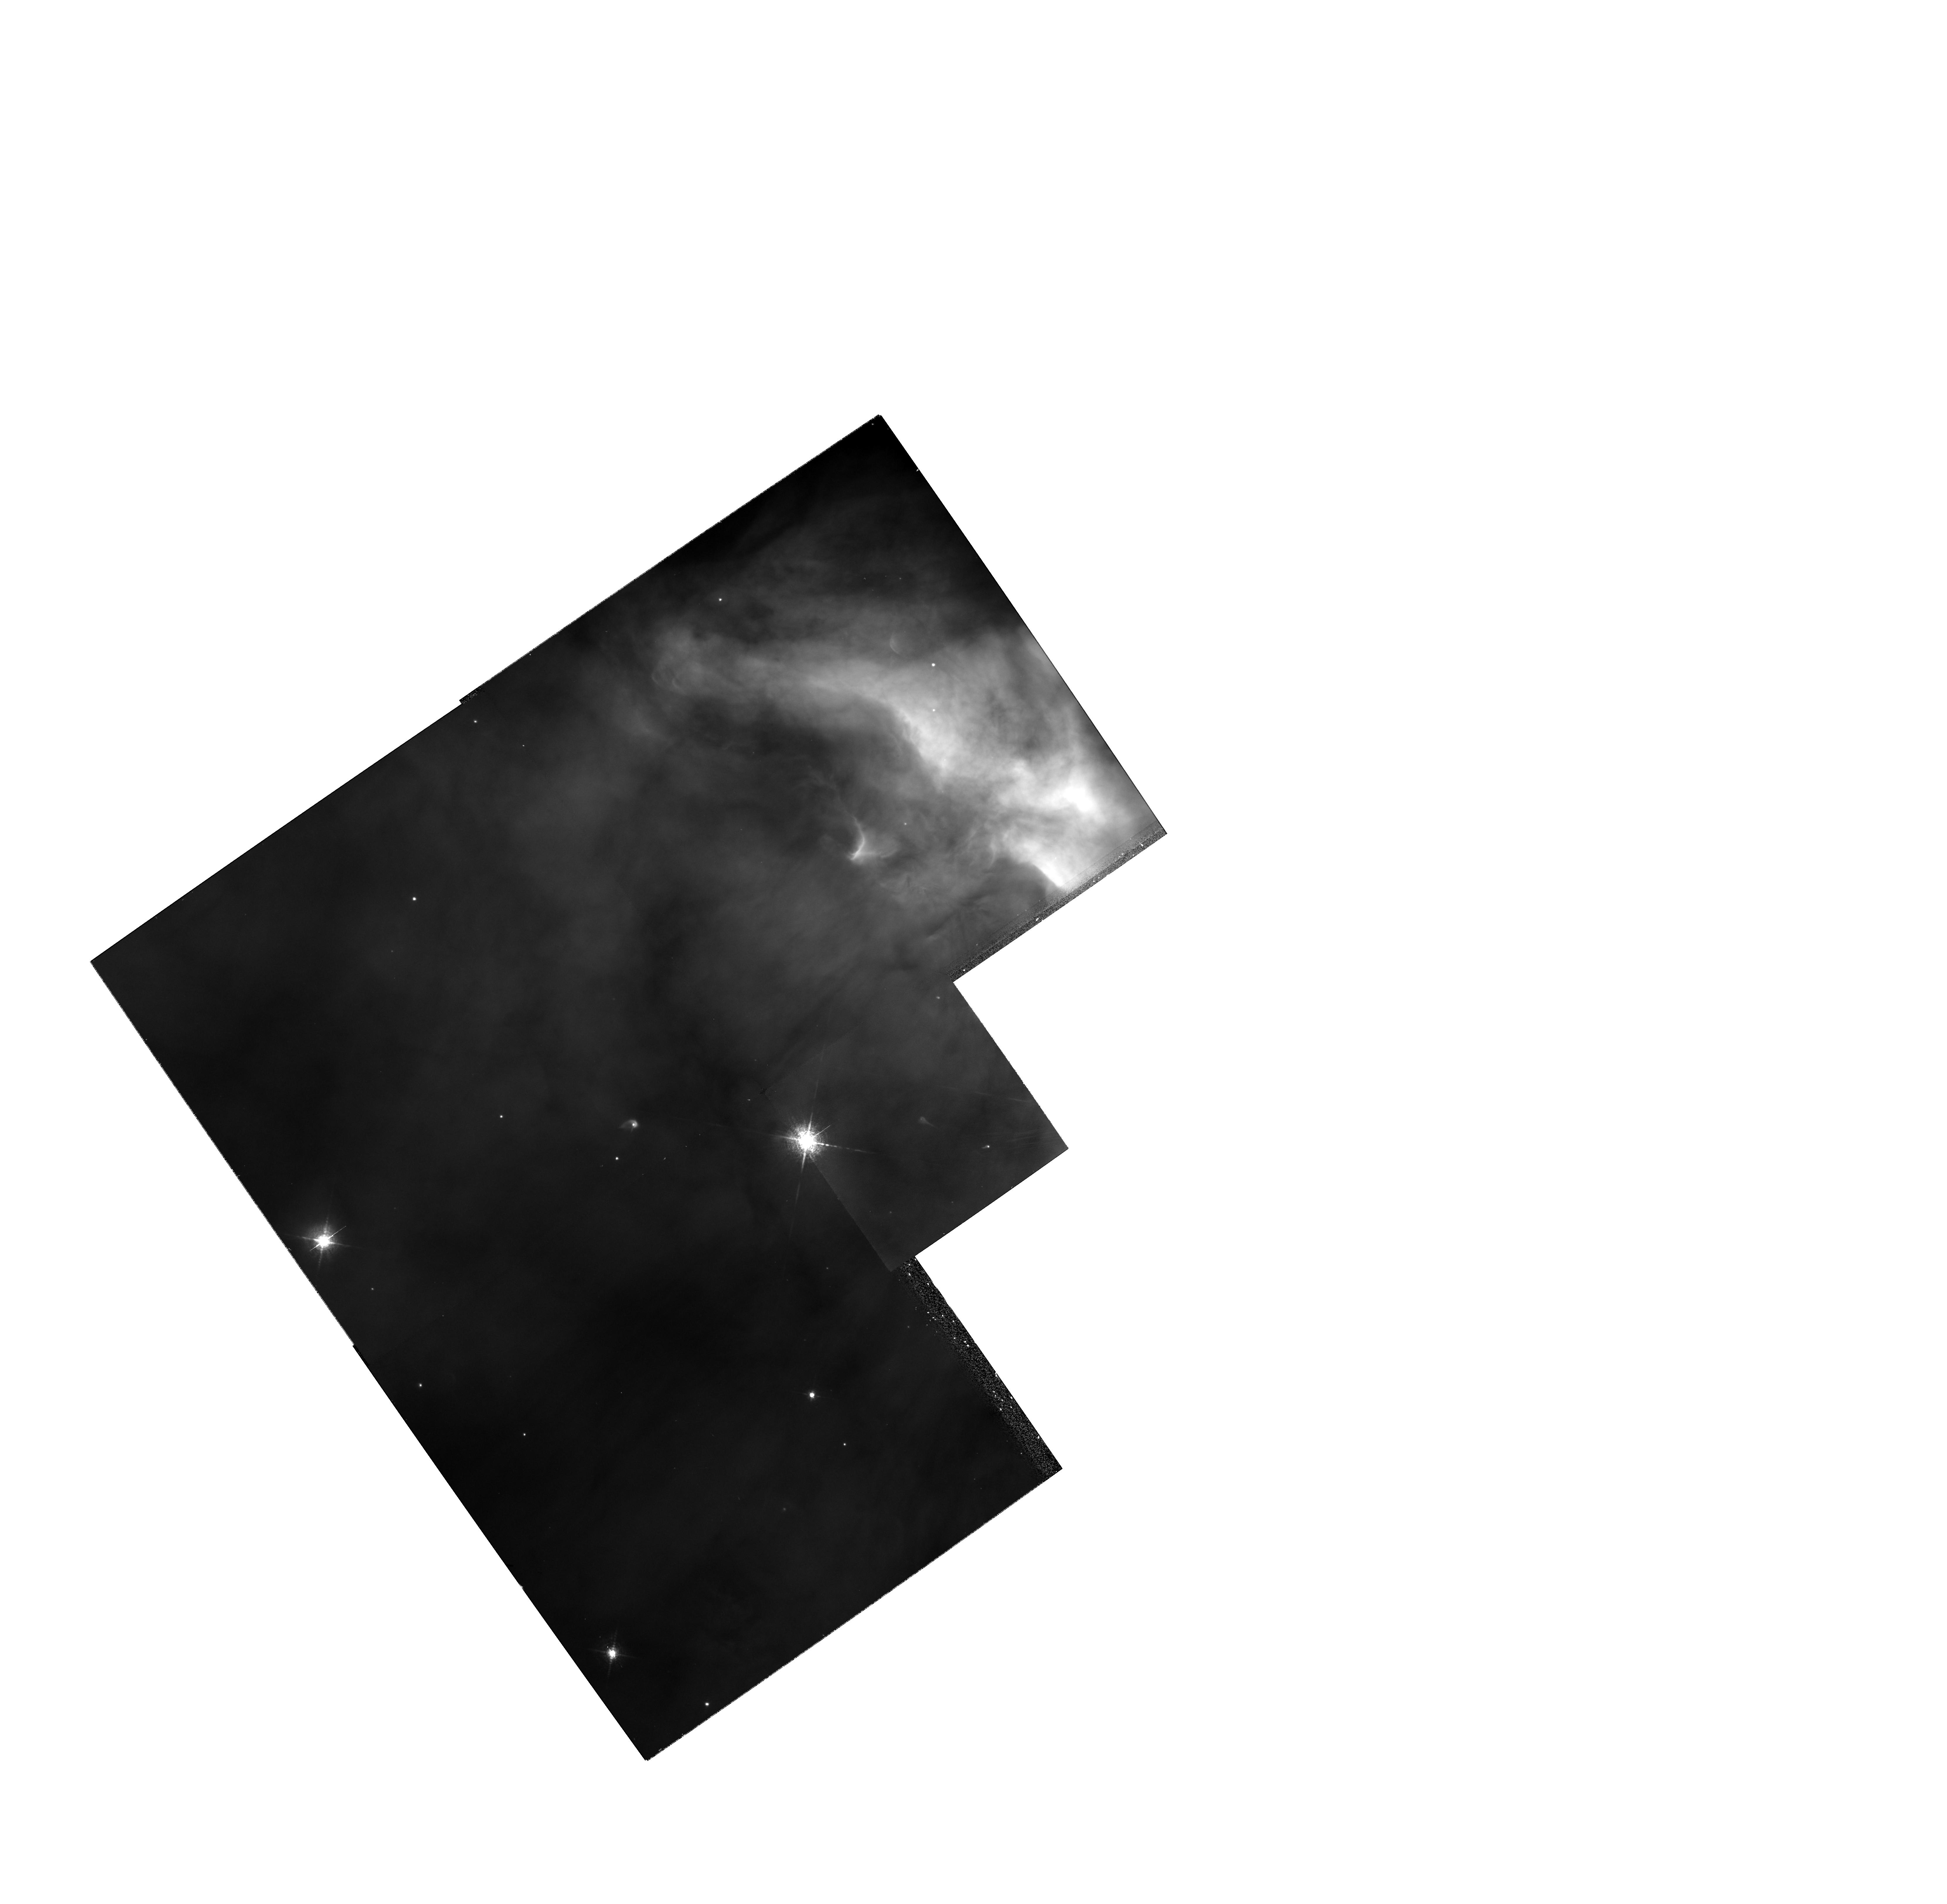
Target: NGC1976-252-457. Instrument: WFPC2/PC. Filter: F658N. Exposure: 10 min. Observation ID: hst_6603_04_wfpc2_pc_f658n_u3j104

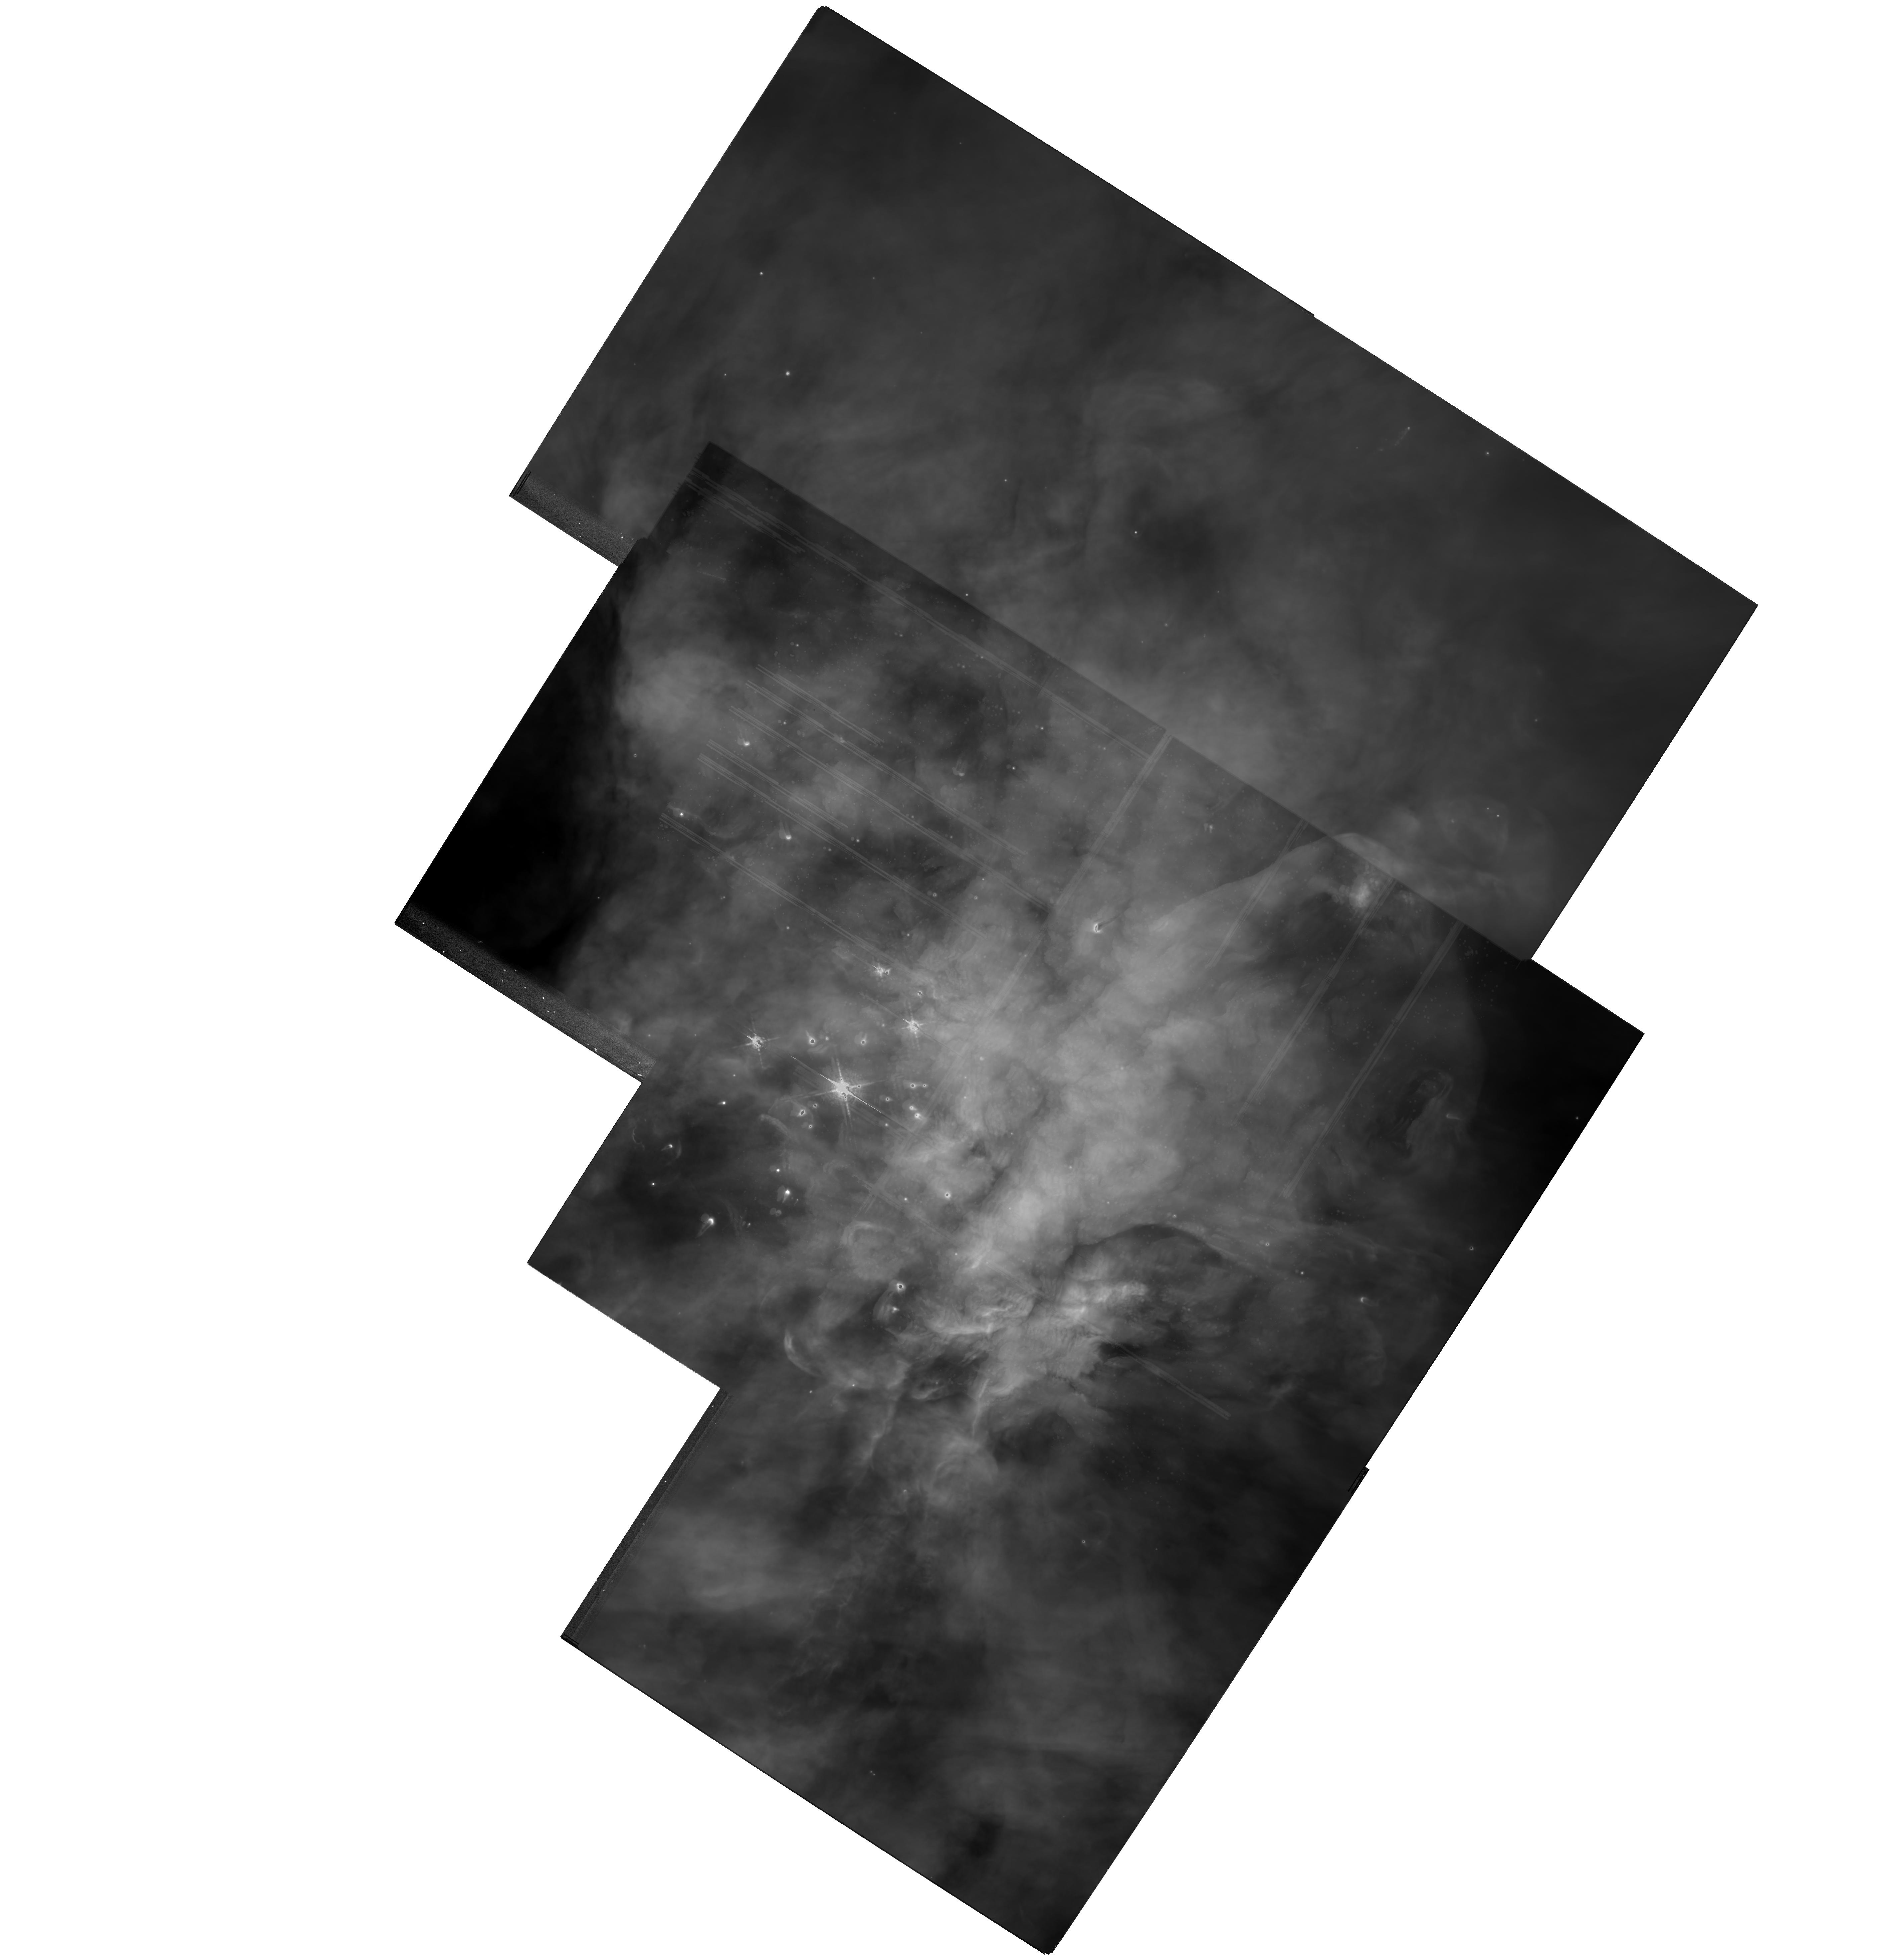
Target: MULTIPLE. Instrument: WFPC2/PC. Filter: F656N. Exposure: 49 min. Observation ID: hst_6603_03_wfpc2_pc_f656n_u3j103

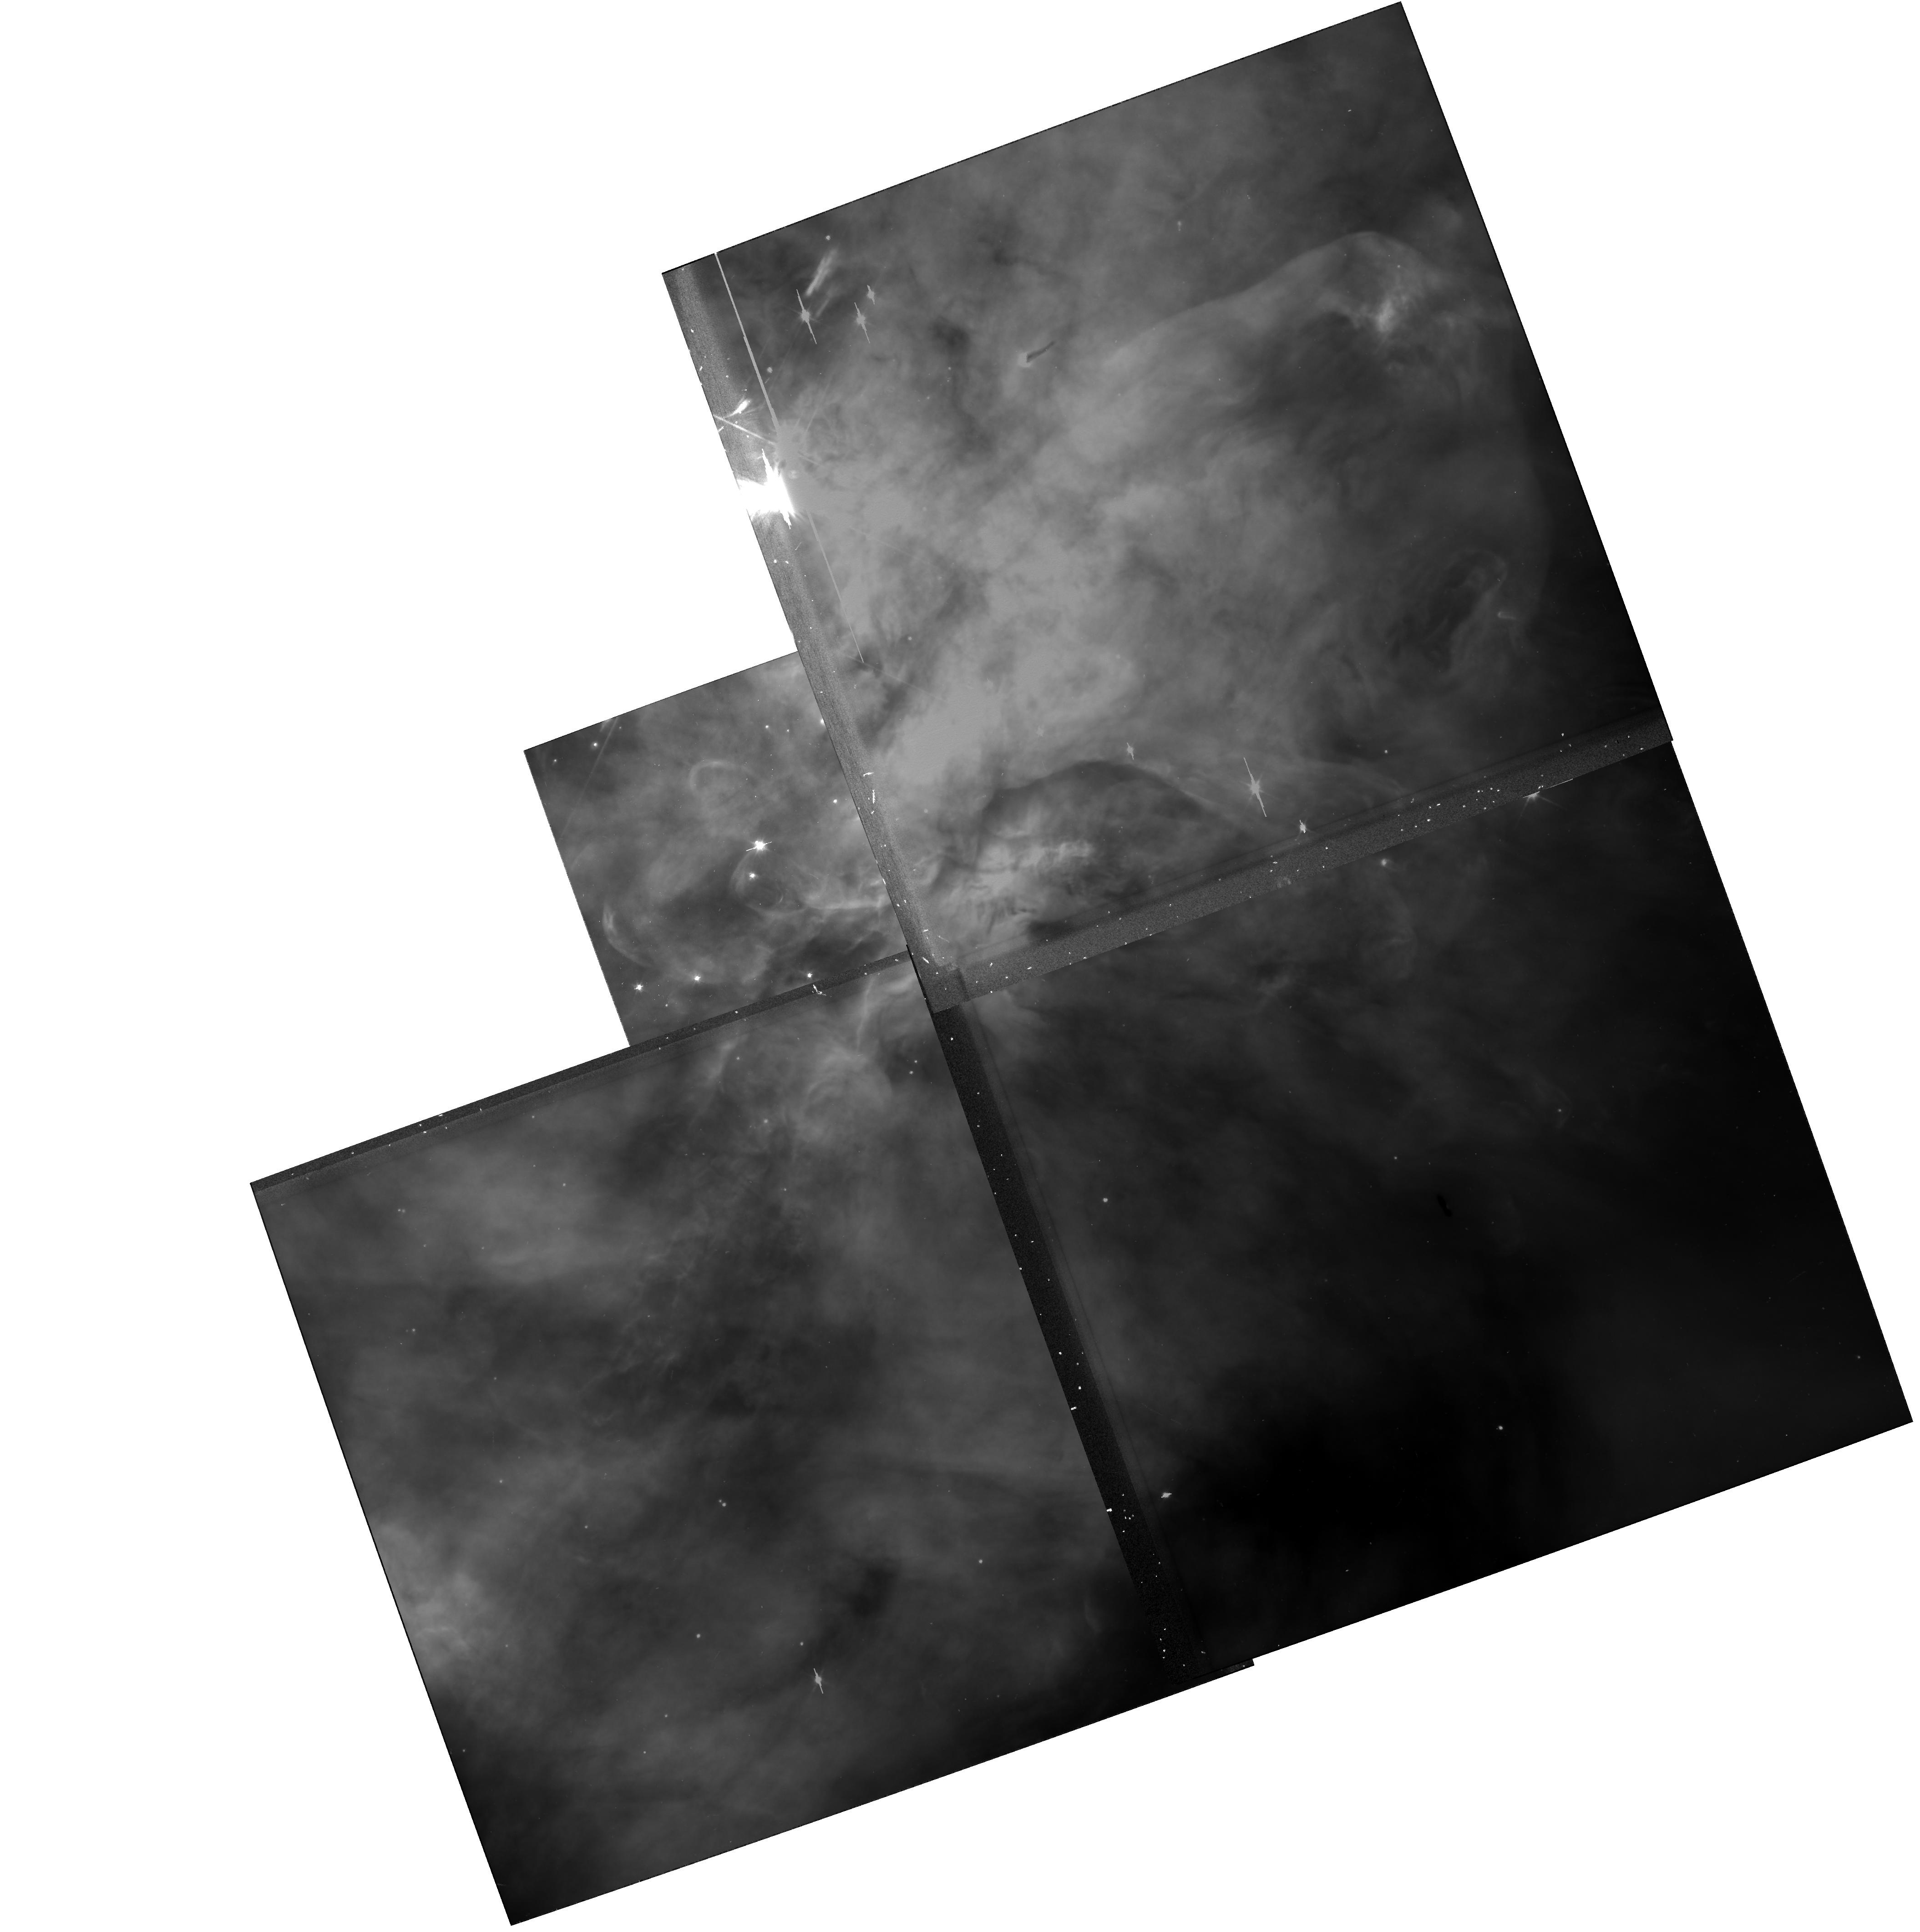
Target: NGC1976-SW. Instrument: WFPC2/PC. Filter: F606W. Exposure: 5 min. Observation ID: u3j1020gr

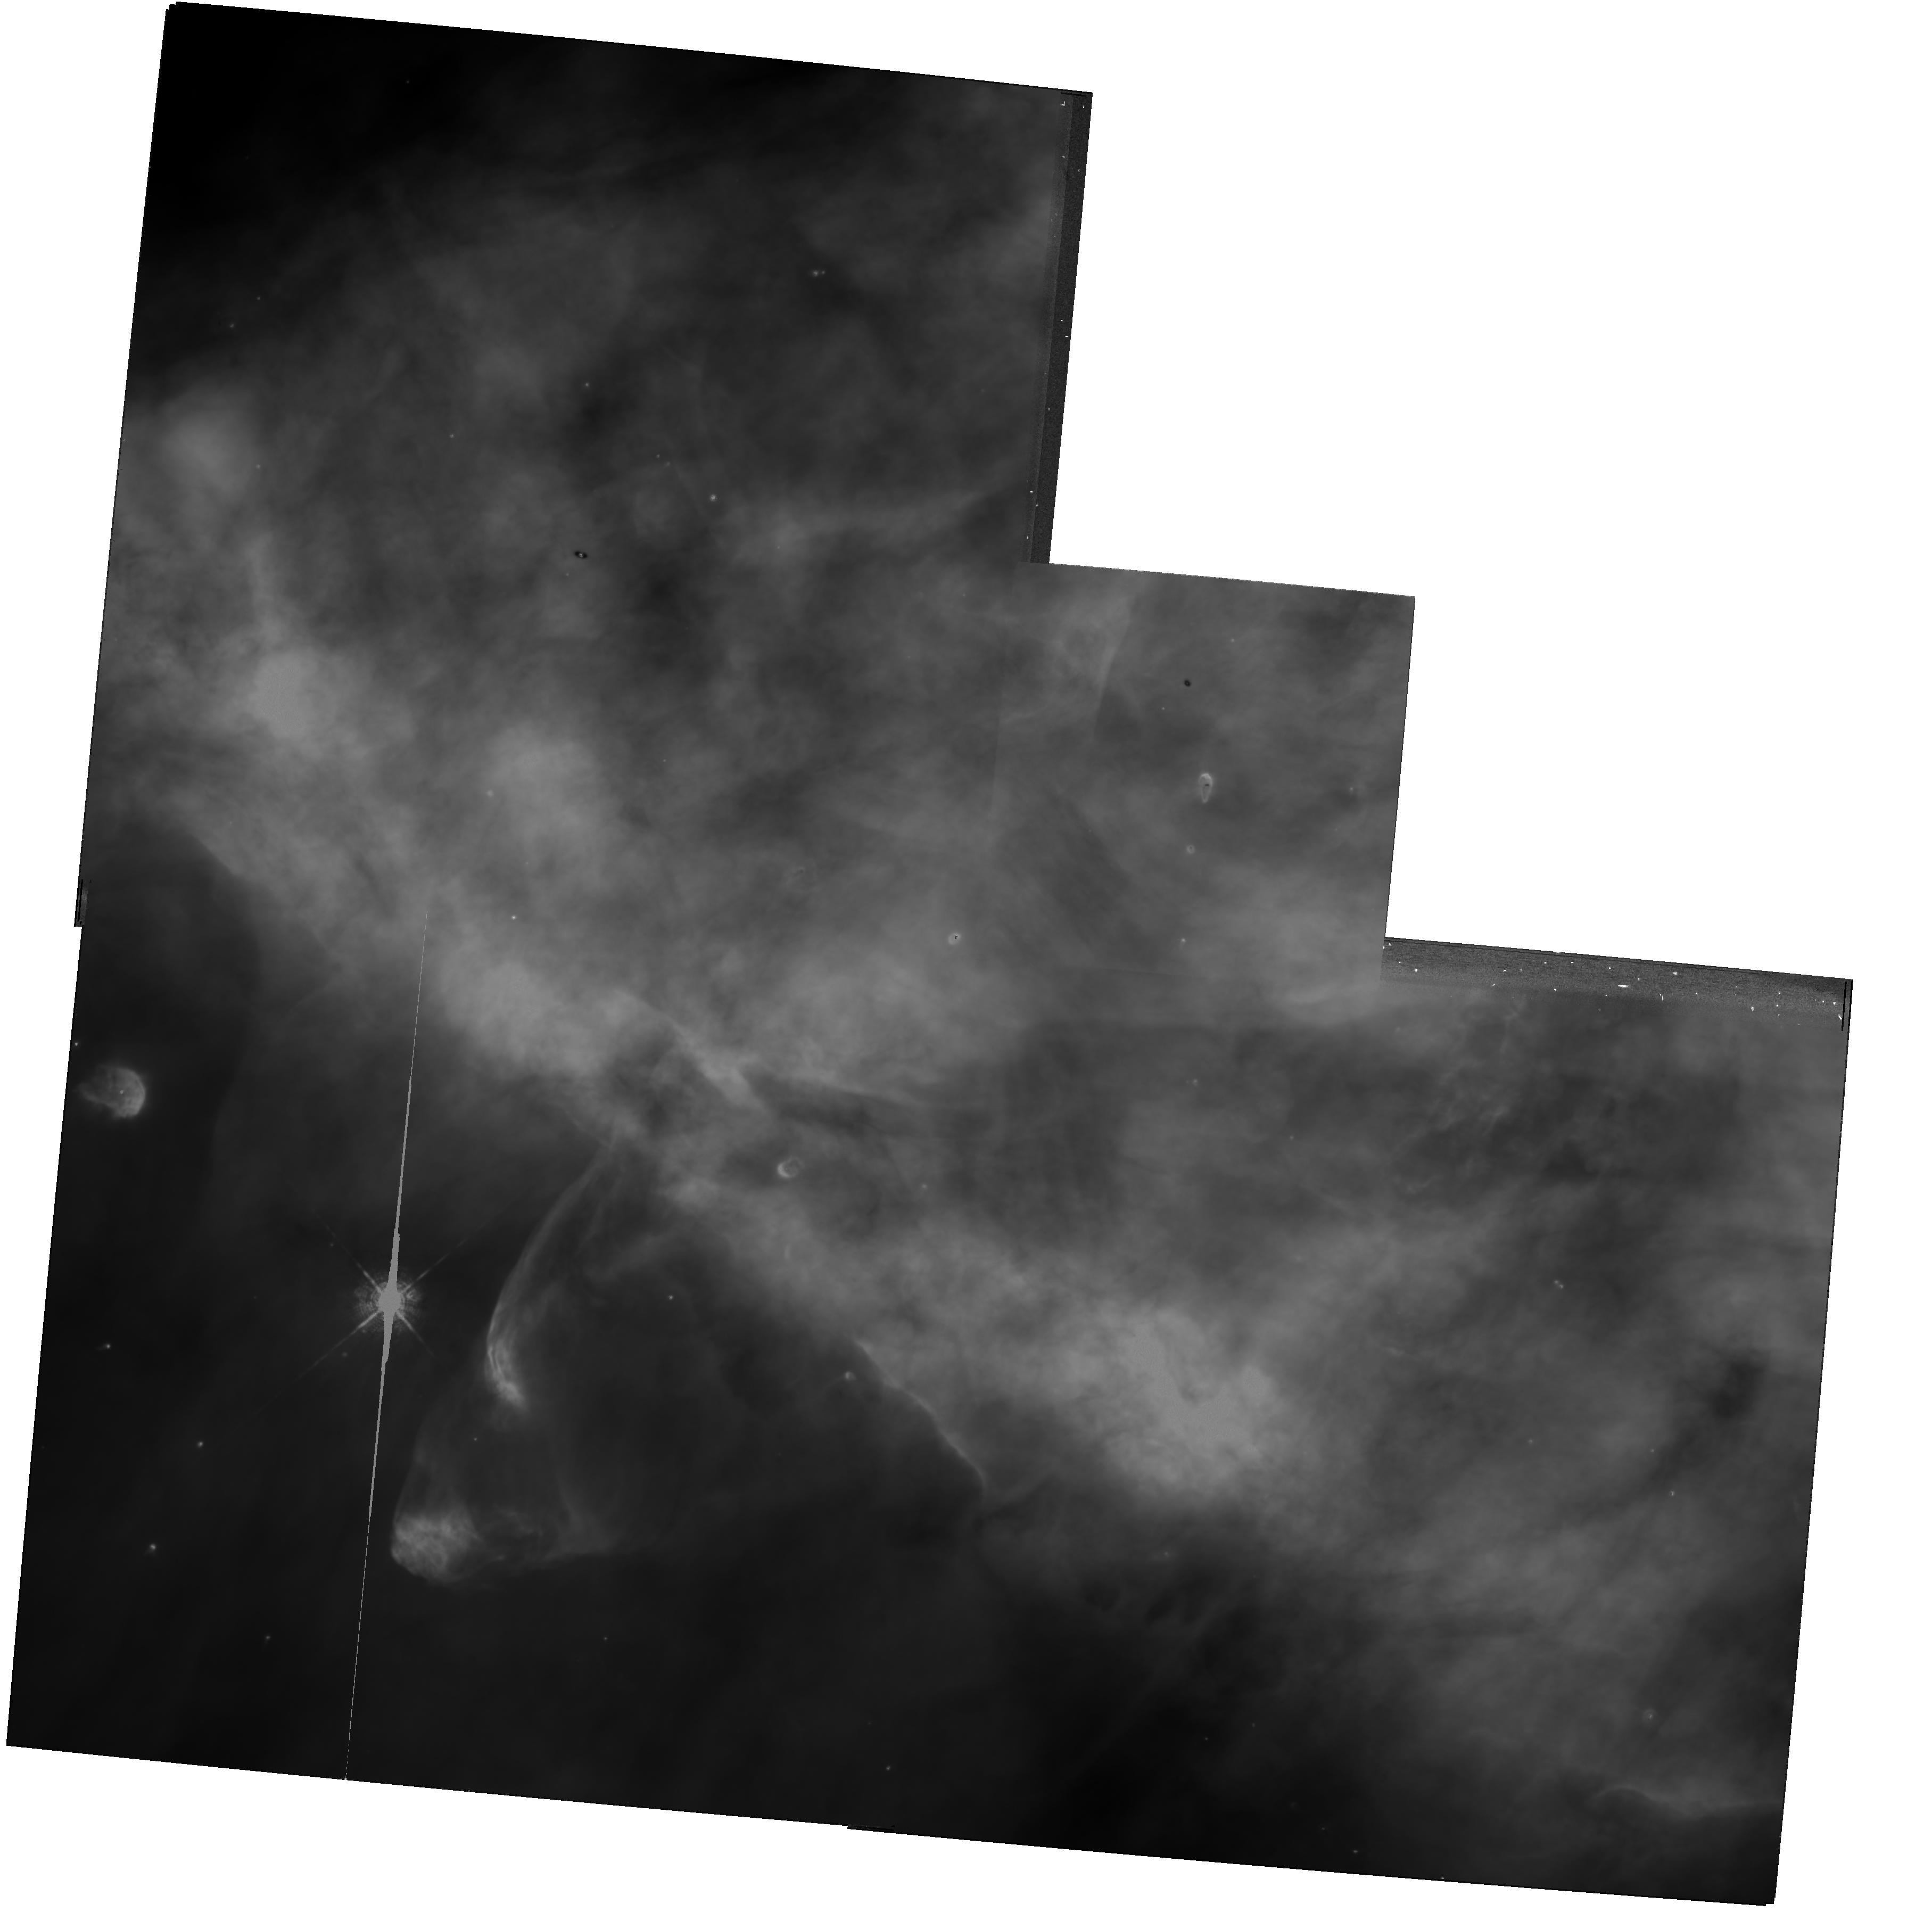
Target: NGC1976-HST10-16. Instrument: WFPC2/PC. Filter: F656N. Exposure: 27 min. Observation ID: hst_6603_01_wfpc2_pc_f656n_u3j101

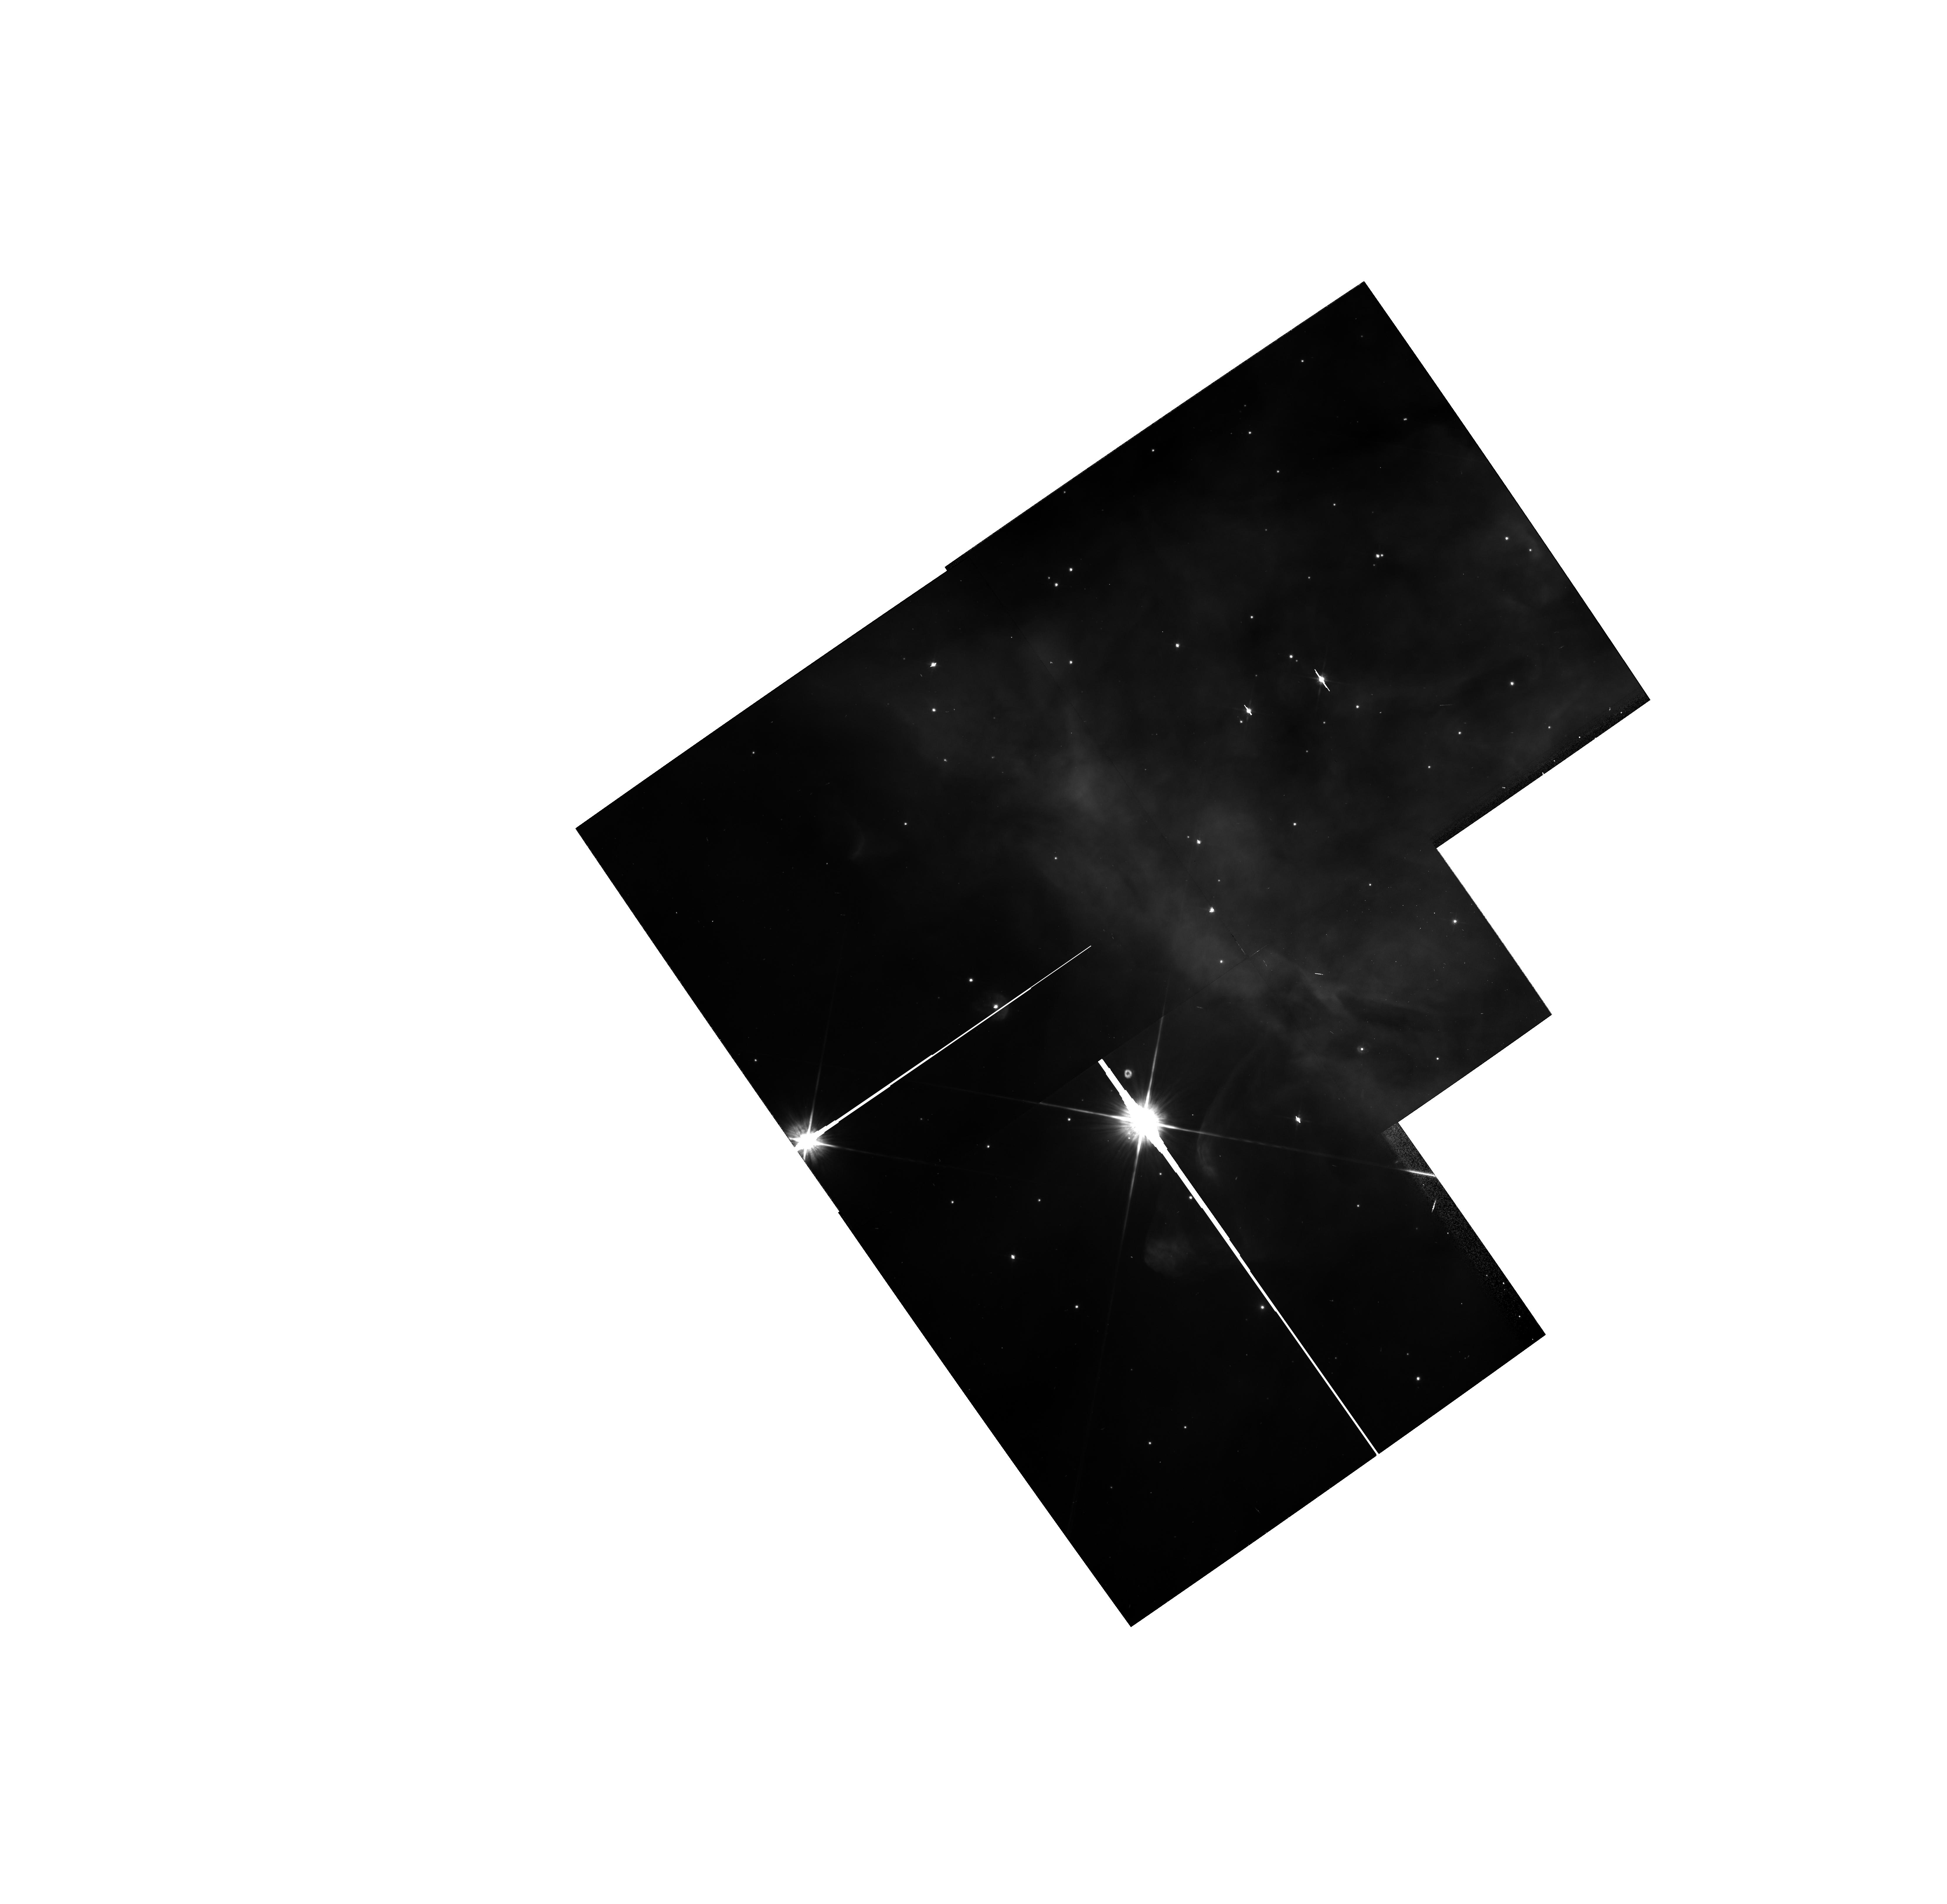
Target: NGC1976-HST8-9. Instrument: WFPC2/PC. Filter: F814W. Exposure: 1 min. Observation ID: hst_6603_04_wfpc2_pc_f814w_u3j104

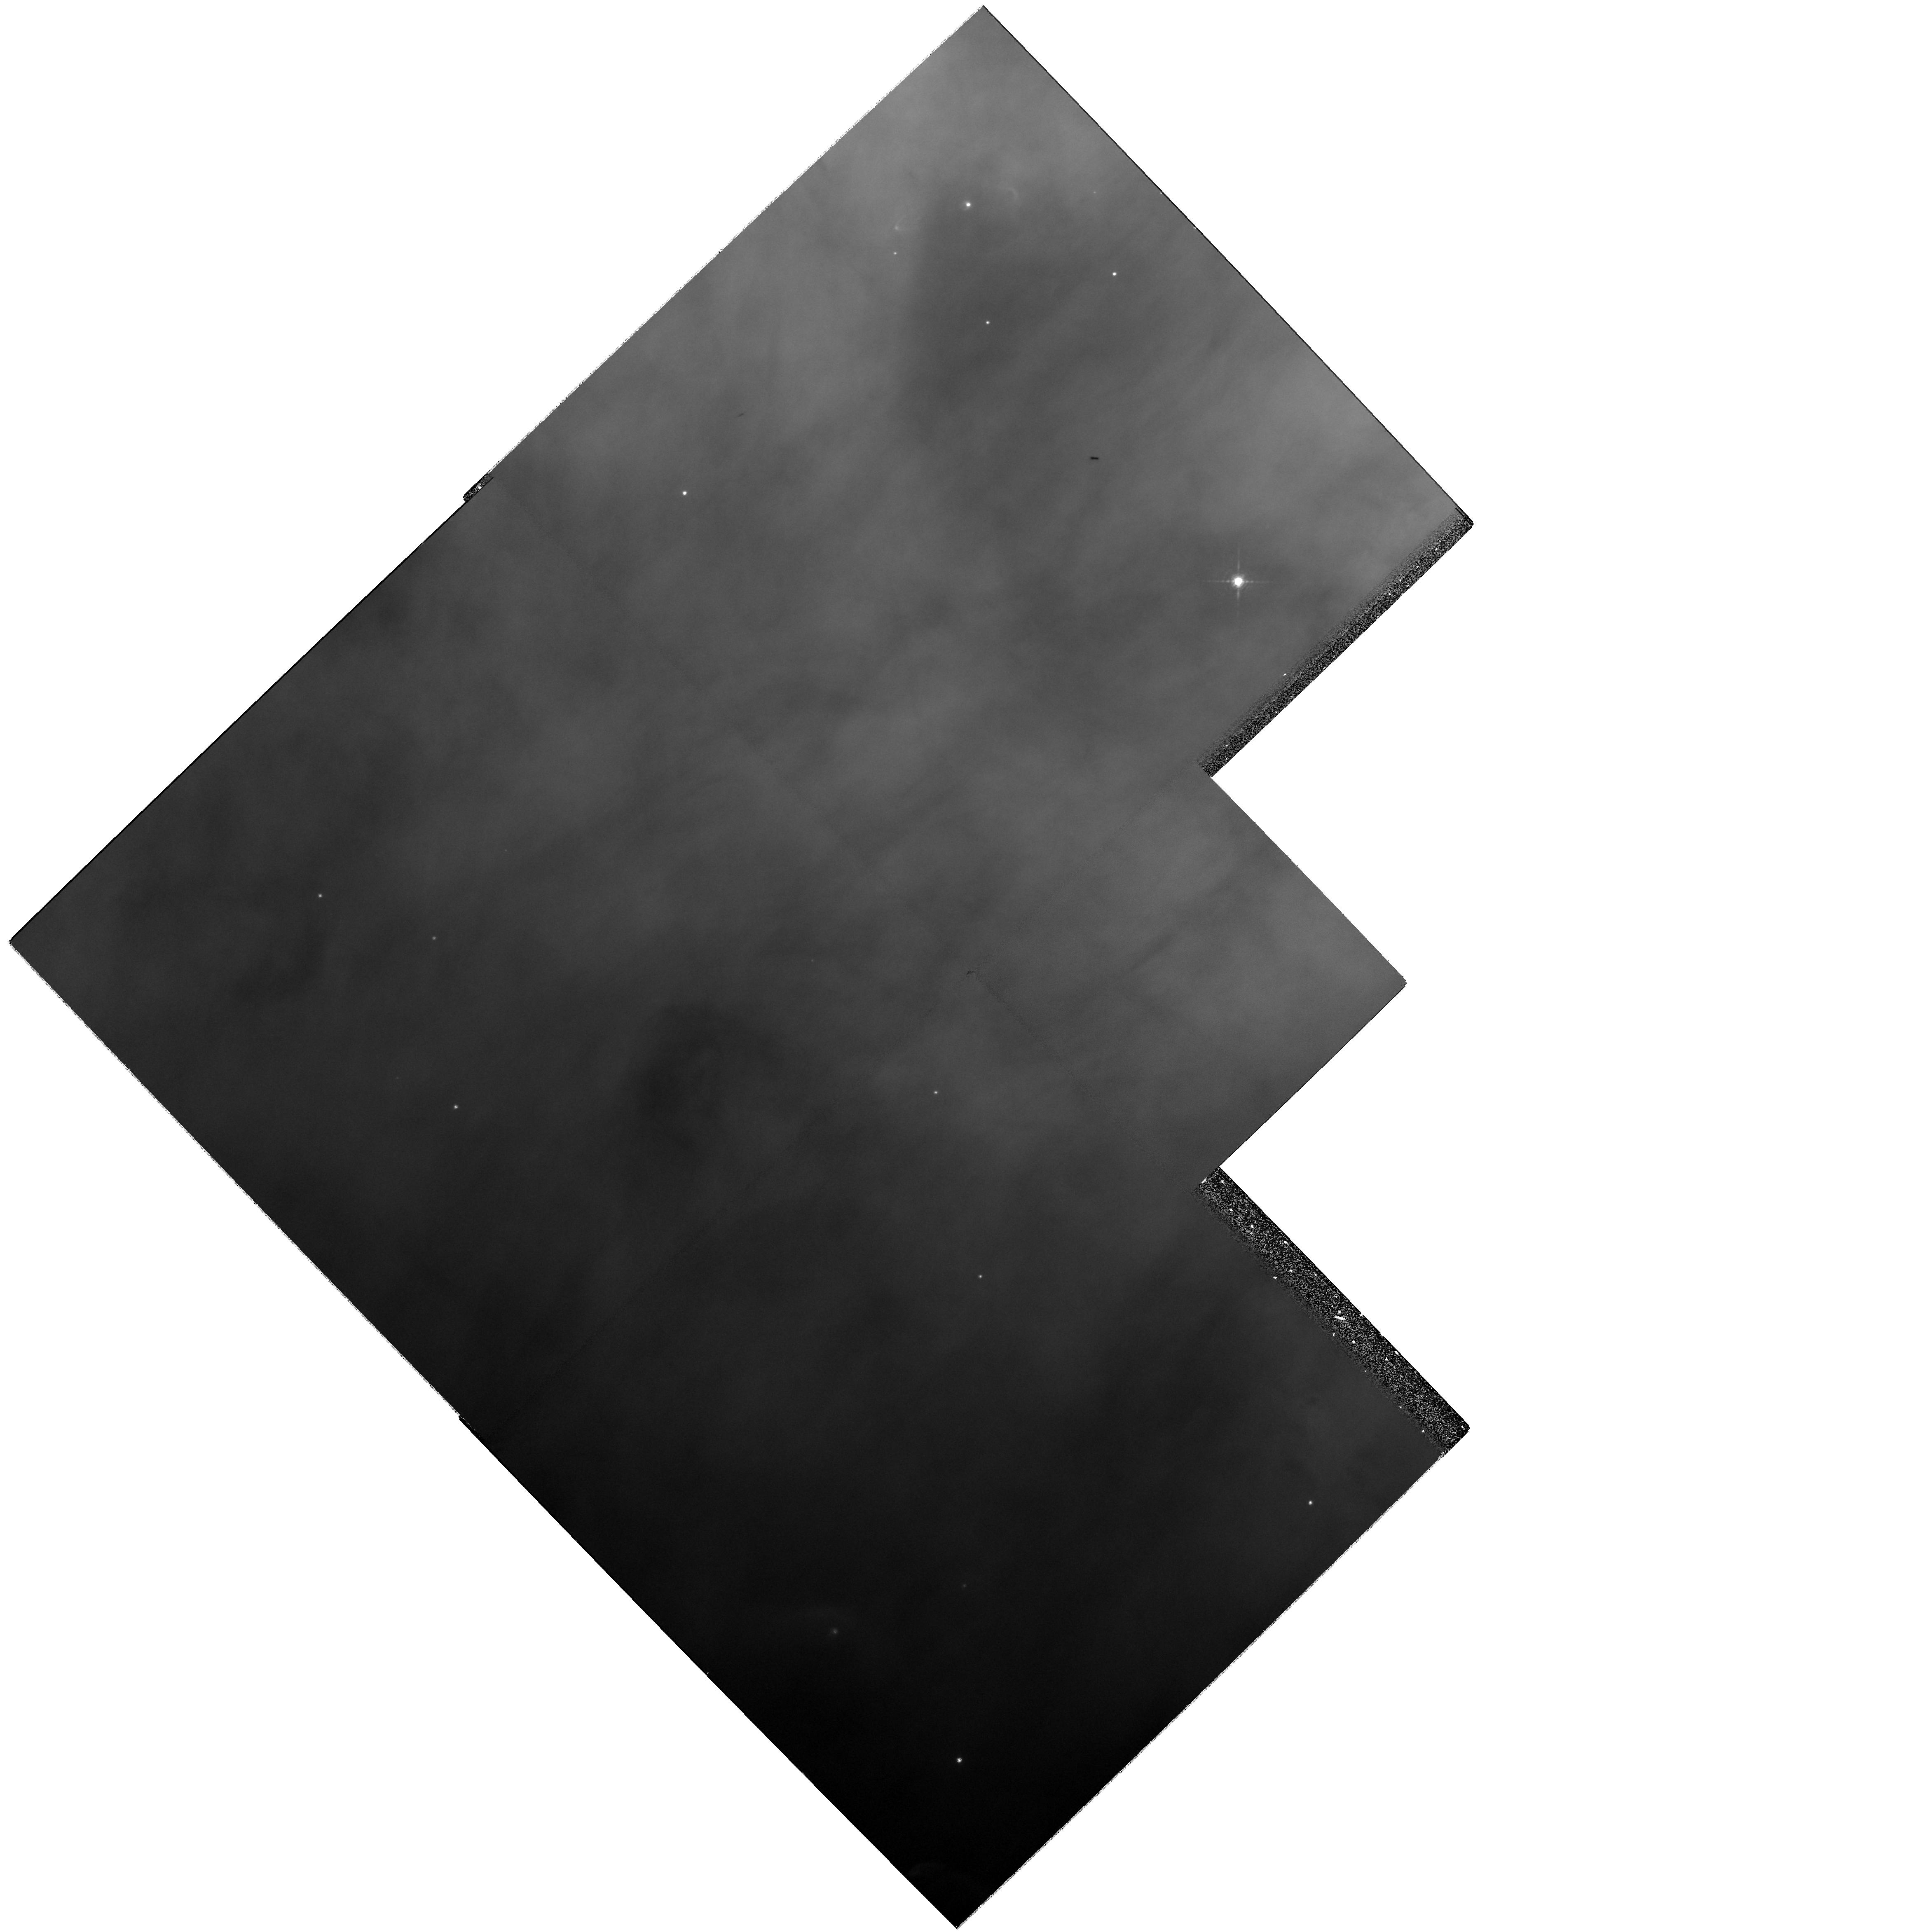
Target: NGC1976-STIS-LV. Instrument: WFPC2/PC. Filter: F656N. Exposure: 13 min. Observation ID: hst_6603_a5_wfpc2_pc_f656n_u3j1a5

Probing Proto-Planetary Disks in the Orion Nebula (PI: Bally, John)

We will probe fundamental physical properties and structures of recently discovered, and uniquely visible, protoplanetary disks around young stars in the Orion Nebula (M42, NGC1976). We will obtain narrow band and continuum images with the maximum possible angular resolution and use orders of magnitude deeper integrations than previously attempted. We will achieve images of protoplanetary disks with a linear resolutions of ~ 5 to 20 A.U., a factor a 2 to 5 improvement over previous HST results. It is vital to carry out these new high resolution deep integrations because accurate determinations of absorption profiles will be fundamental in constraining models of disks and their interactions with the nebula environment. There is also the exciting possibility of detecting absorption profile ``gaps'' or rings on A.U. scales that could be direct evidence for extra--solar planets. Hence, our primary objectives are to obtain: 1 Deep PC & WFC images of a small number of selected objects (discovered in Cycle 4 & 5) which we believe to be disks seen in silhouette, or are disks in ionized envelopes, 2 Deep UV images with the FOC of pure dark objects that lie in front of the brightest portion of the Orion Nebula. 3 Proper motion determinations of fast compact nebular components. Using earlier epoch HST data, our Cycle 6 WFPC2 images will give a proper motion sensitivity (> 40 Delta t_years^-1 kms) allowing us to detect moving gas from stationary nebula gas.